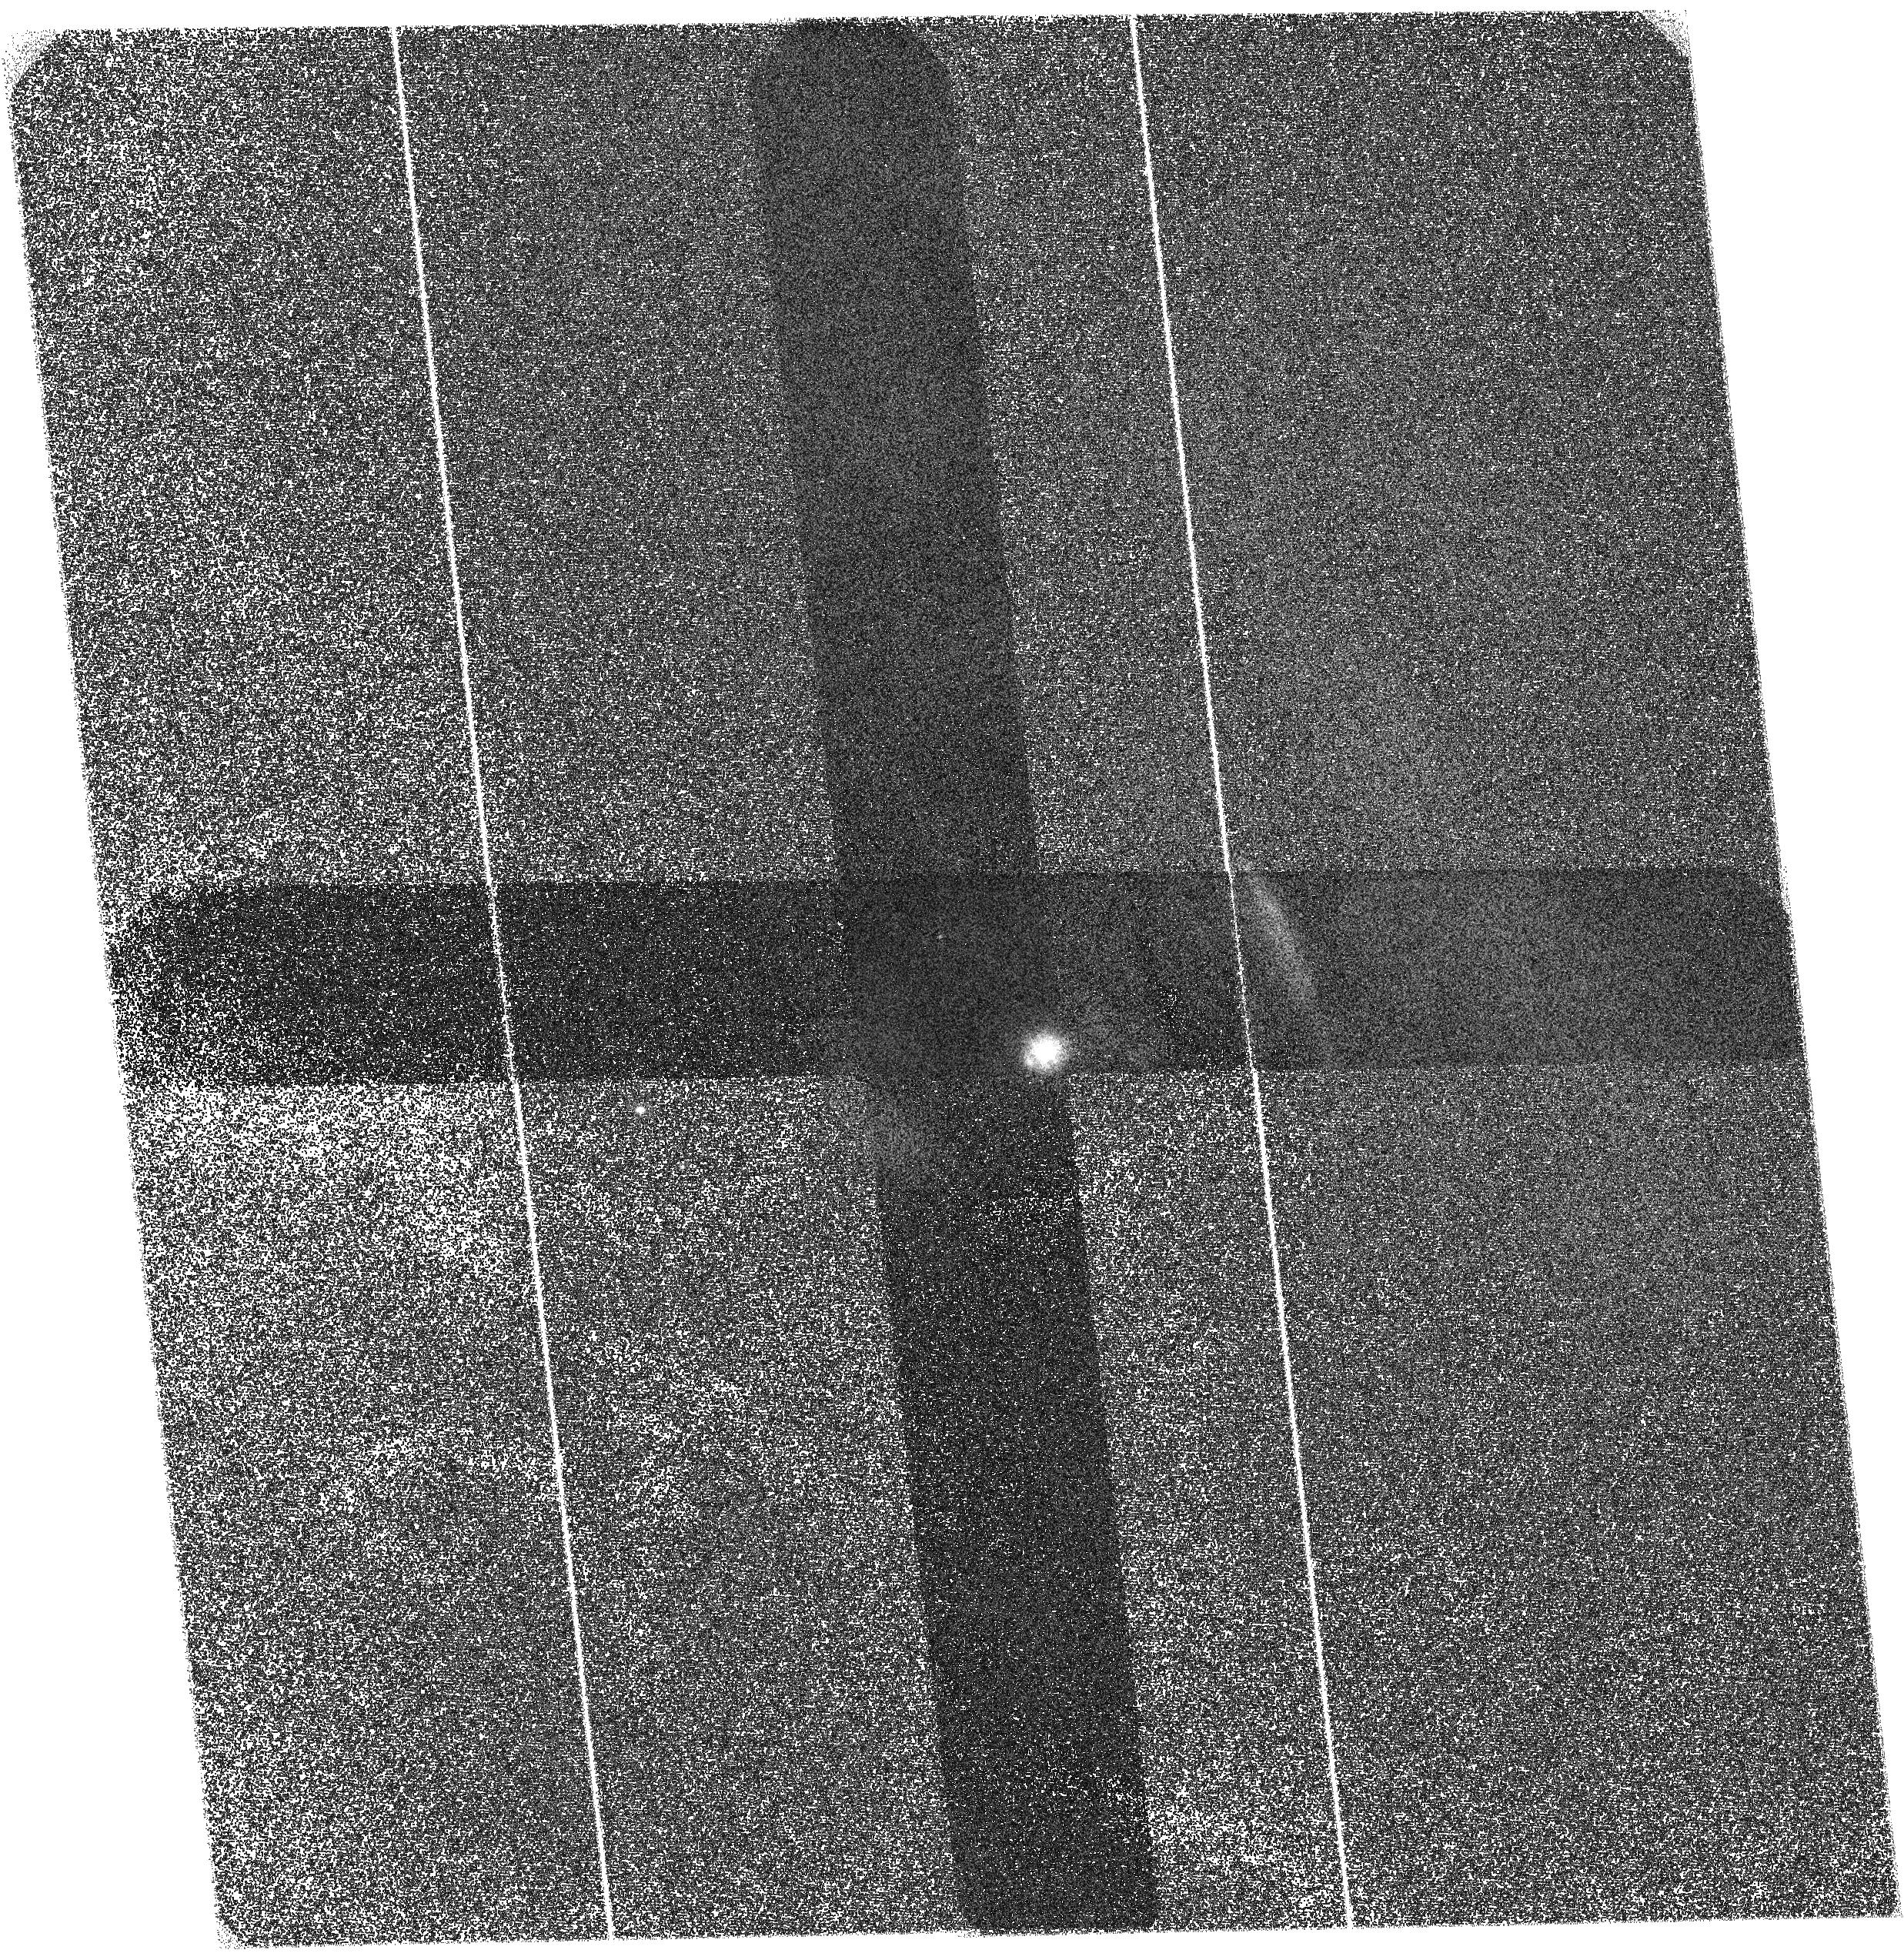
Target: CRAB
Instrument: ACS/SBC
Filter: F140LP
Exposure: 43 min
Observation ID: hst_13043_01_acs_sbc_f140lp_jbzd01

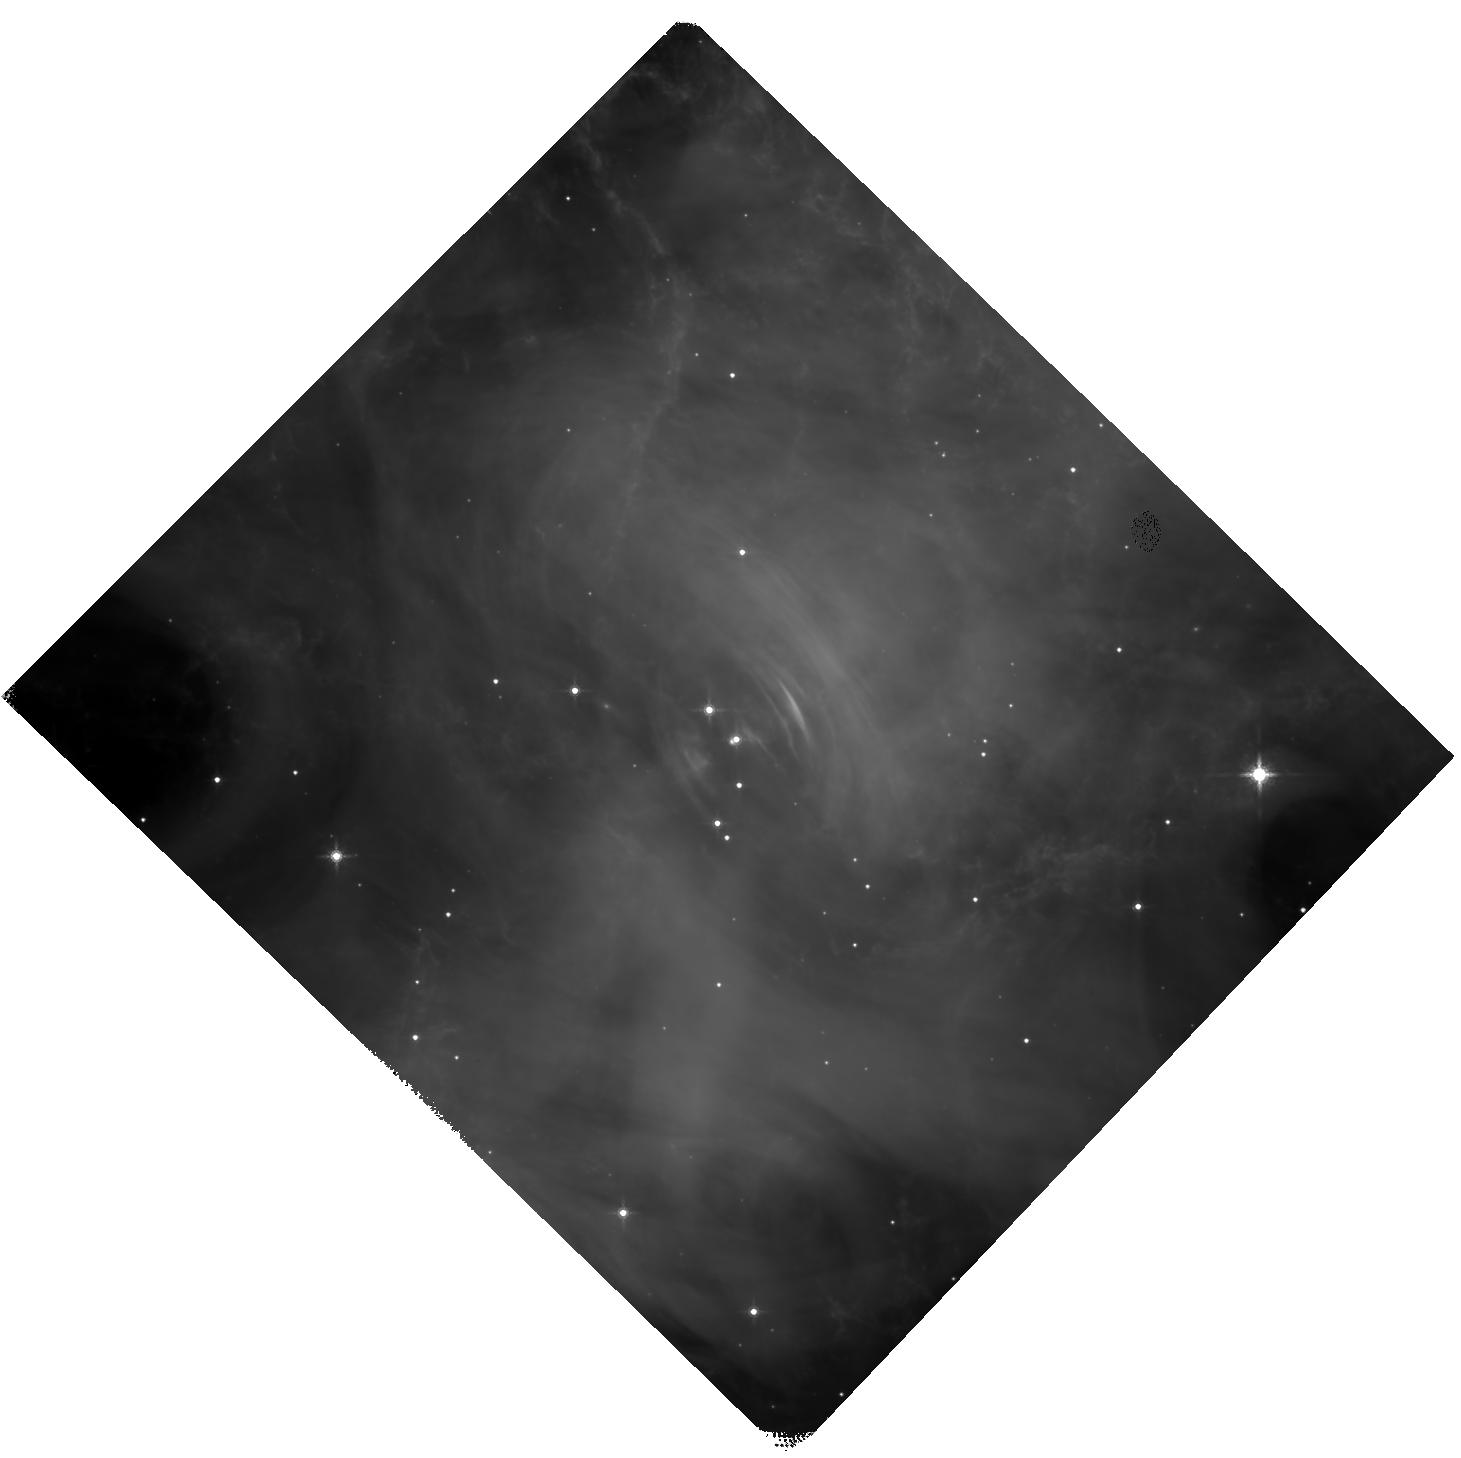
Target: CRAB
Instrument: WFC3/IR
Filter: F160W
Exposure: 27 min
Observation ID: hst_13043_a1_wfc3_ir_f160w_ibzda1

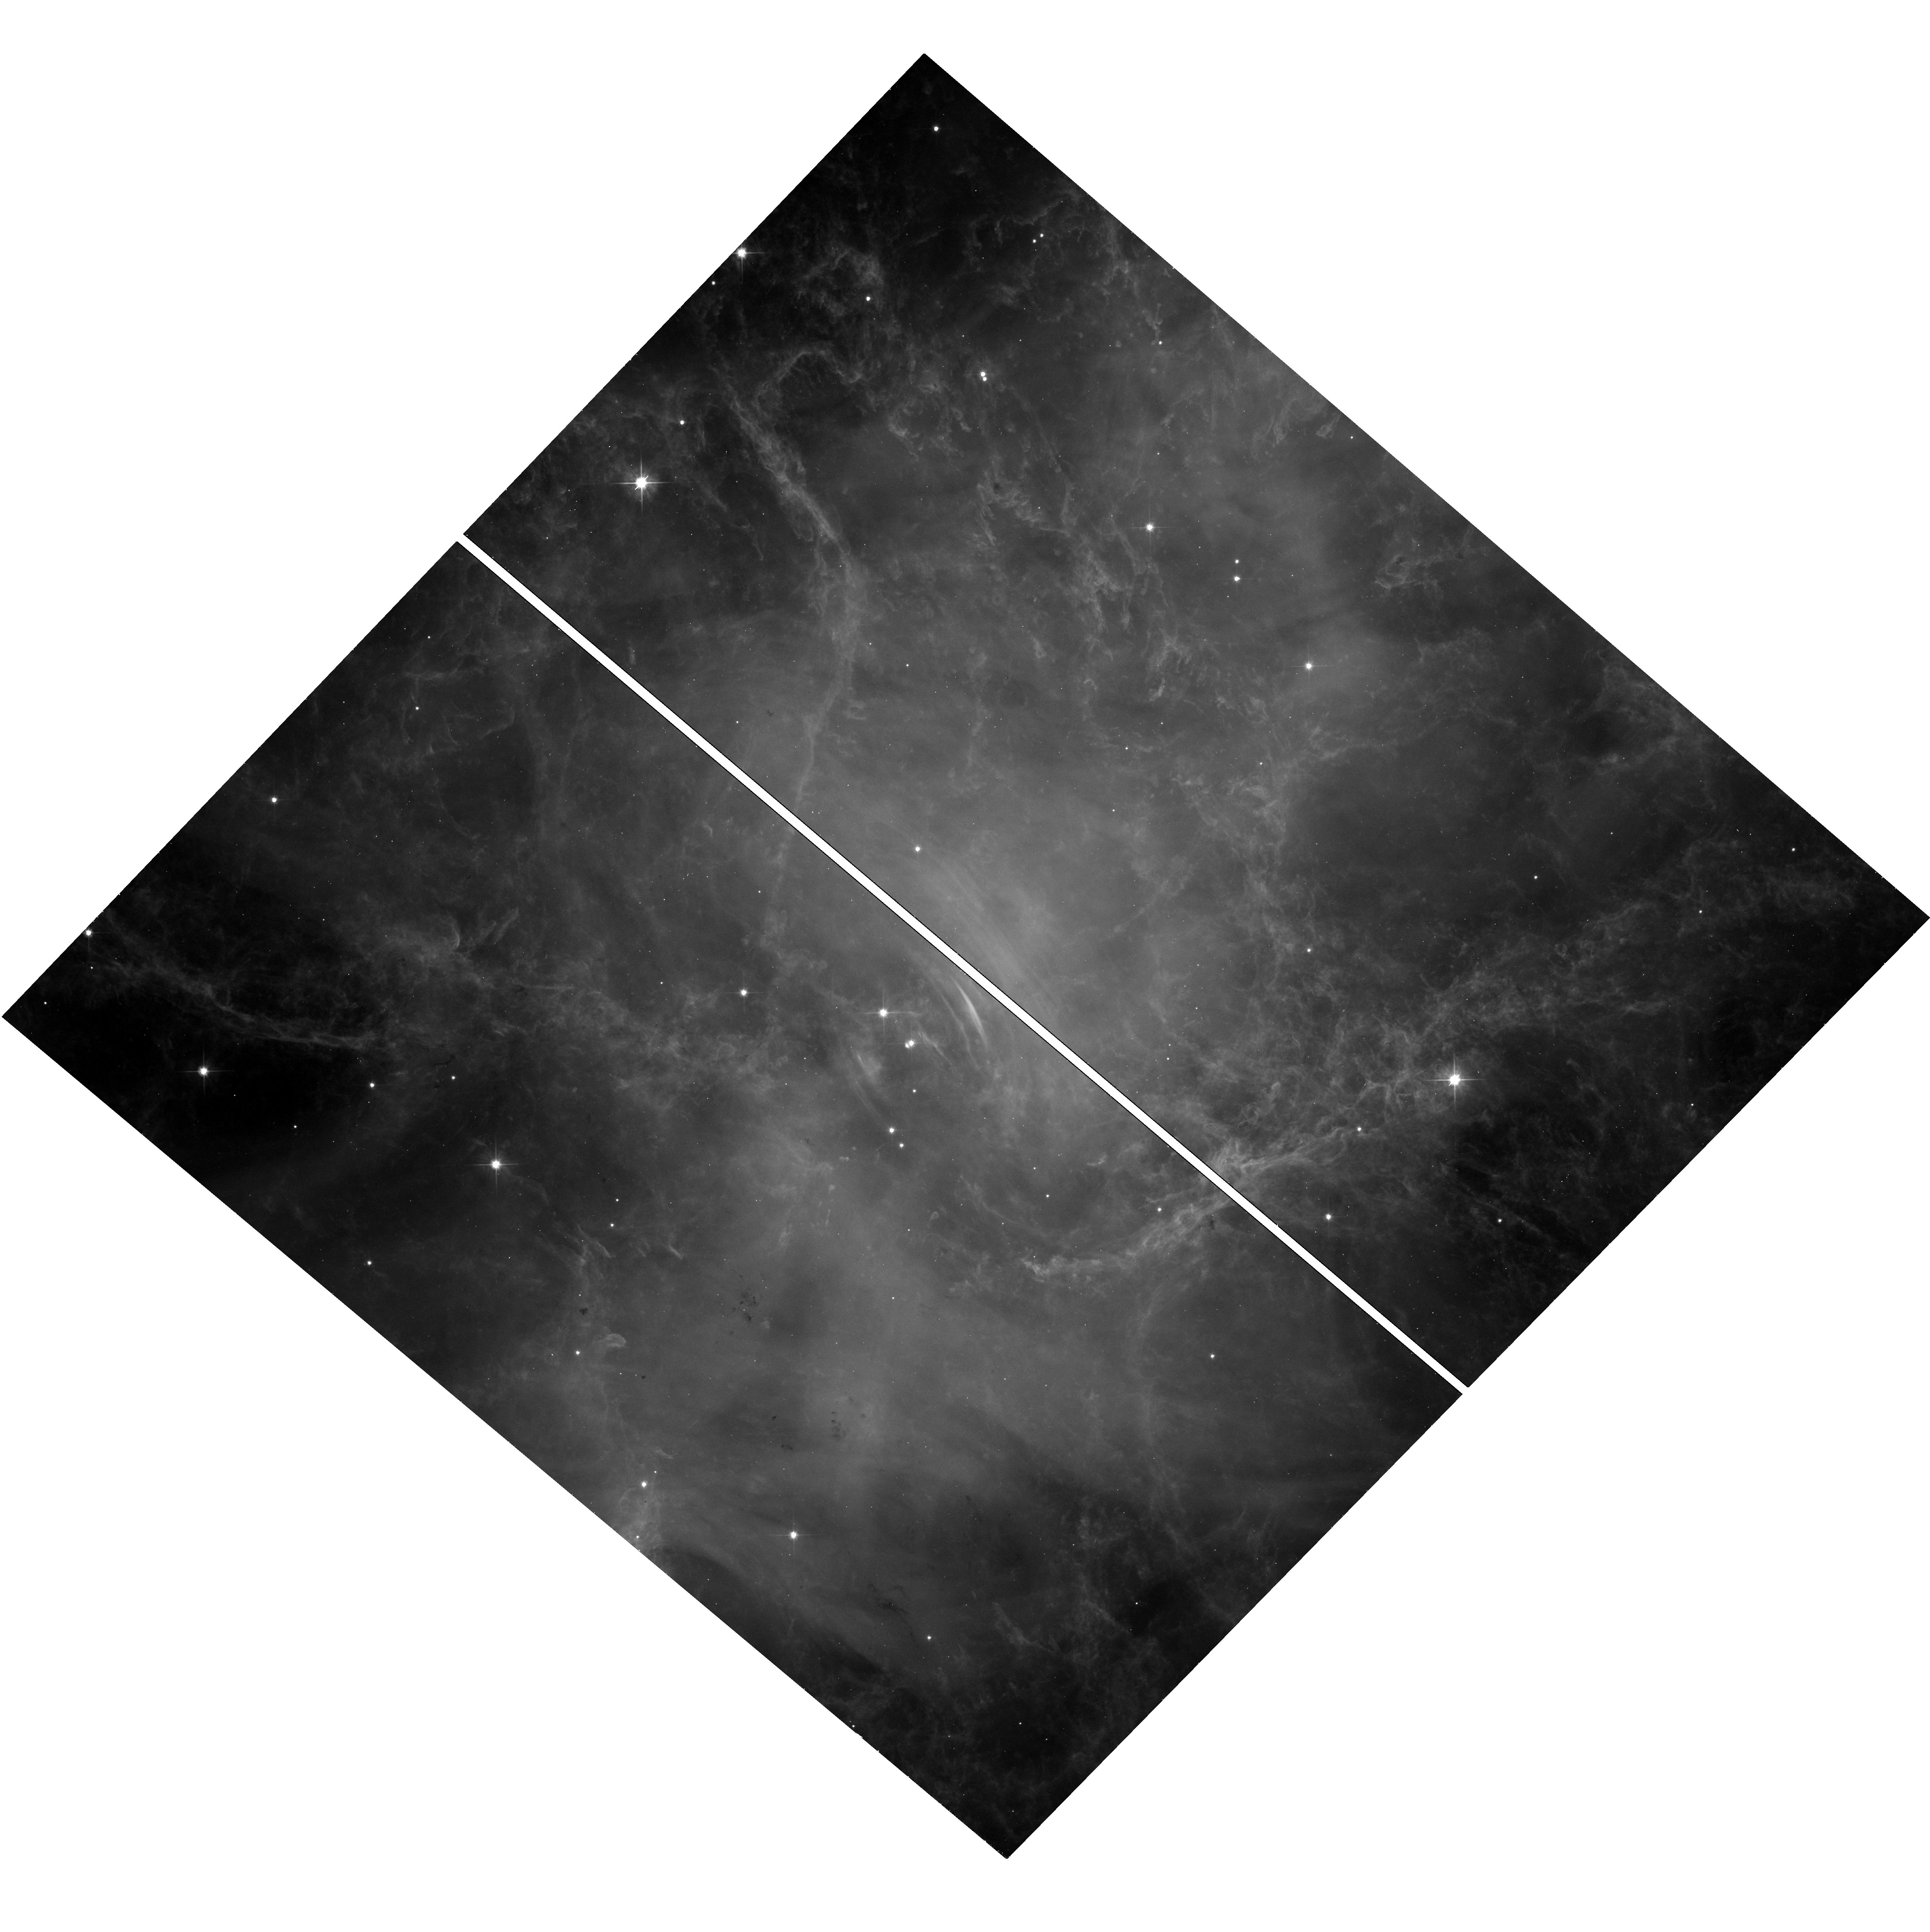
Target: CRAB
Instrument: WFC3/UVIS
Filter: F555W
Exposure: 13 min
Observation ID: hst_13043_a1_wfc3_uvis_f555w_ibzda1

Multiwavelength spectra of the fine structure of the Crab (PI: Kargaltsev, Oleg Y.)

The Crab is one of the most famous objects in high-energy astrophysics and an archetypal example of a young pulsar with a pulsar wind nebula (PWN). Observations with HST and Chandra have resolved the remarkable dynamic PWN structure and served as a prolific driver in advancing the theory of relativistic magnetized outflows in general and pulsar winds in particular. Despite the large amount of data collected, there are still important gaps in our knowledge, such as the lack of contemporaneous, multiwavelength spectra of the prominent PWN features. Furthermore, high-resolution, wide-field, high-quality NIR and FUV images have never been obtained. We propose a joint HST-Chandra-EVLA campaign to understand multiwavelength spectral changes across the PWN. Thanks to the brightness of the Crab PWN and superb resolution of all the three observatories, spectral changes can be mapped on ~1 arcsecond scales in a very short time. Therefore, this program is very efficient, highly synergistic, and will also provide a legacy set of contemporaneous, high-resolution images of the Crab PWN (taken across 9 decades in frequency!) that will serve as a reference for years to come.